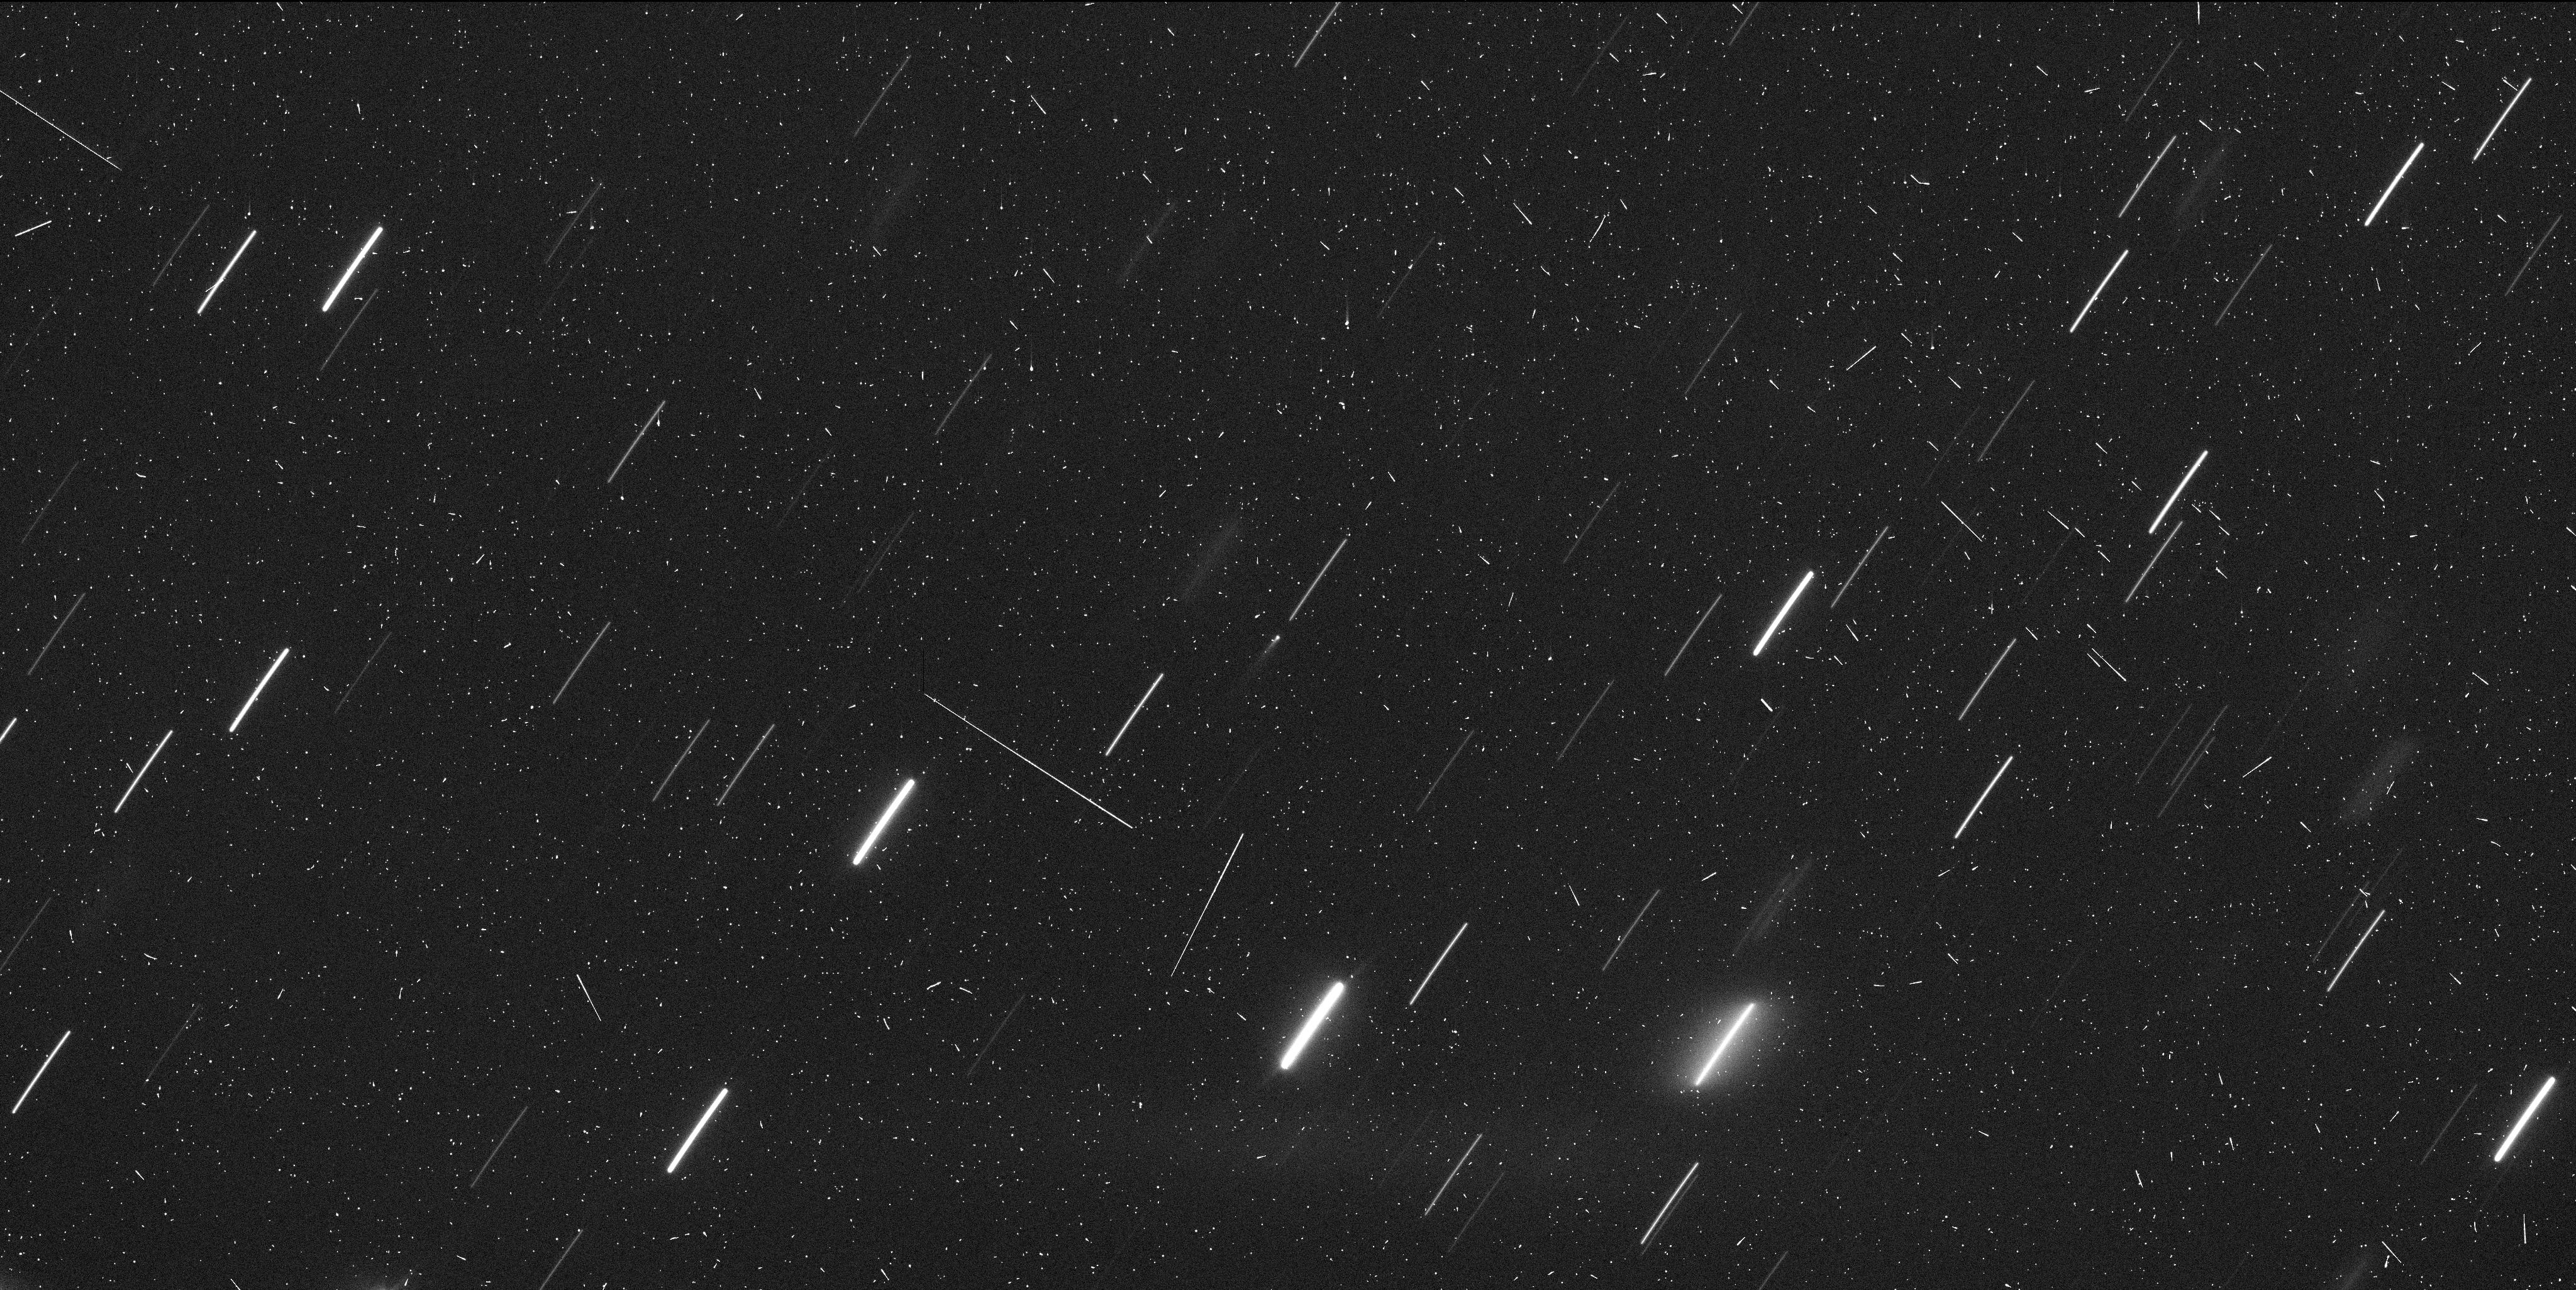
Target: 324P-LA-SAGRA
Instrument: WFC3/UVIS
Filter: F350LP
Exposure: 7 min
Observation ID: id2l01bhq

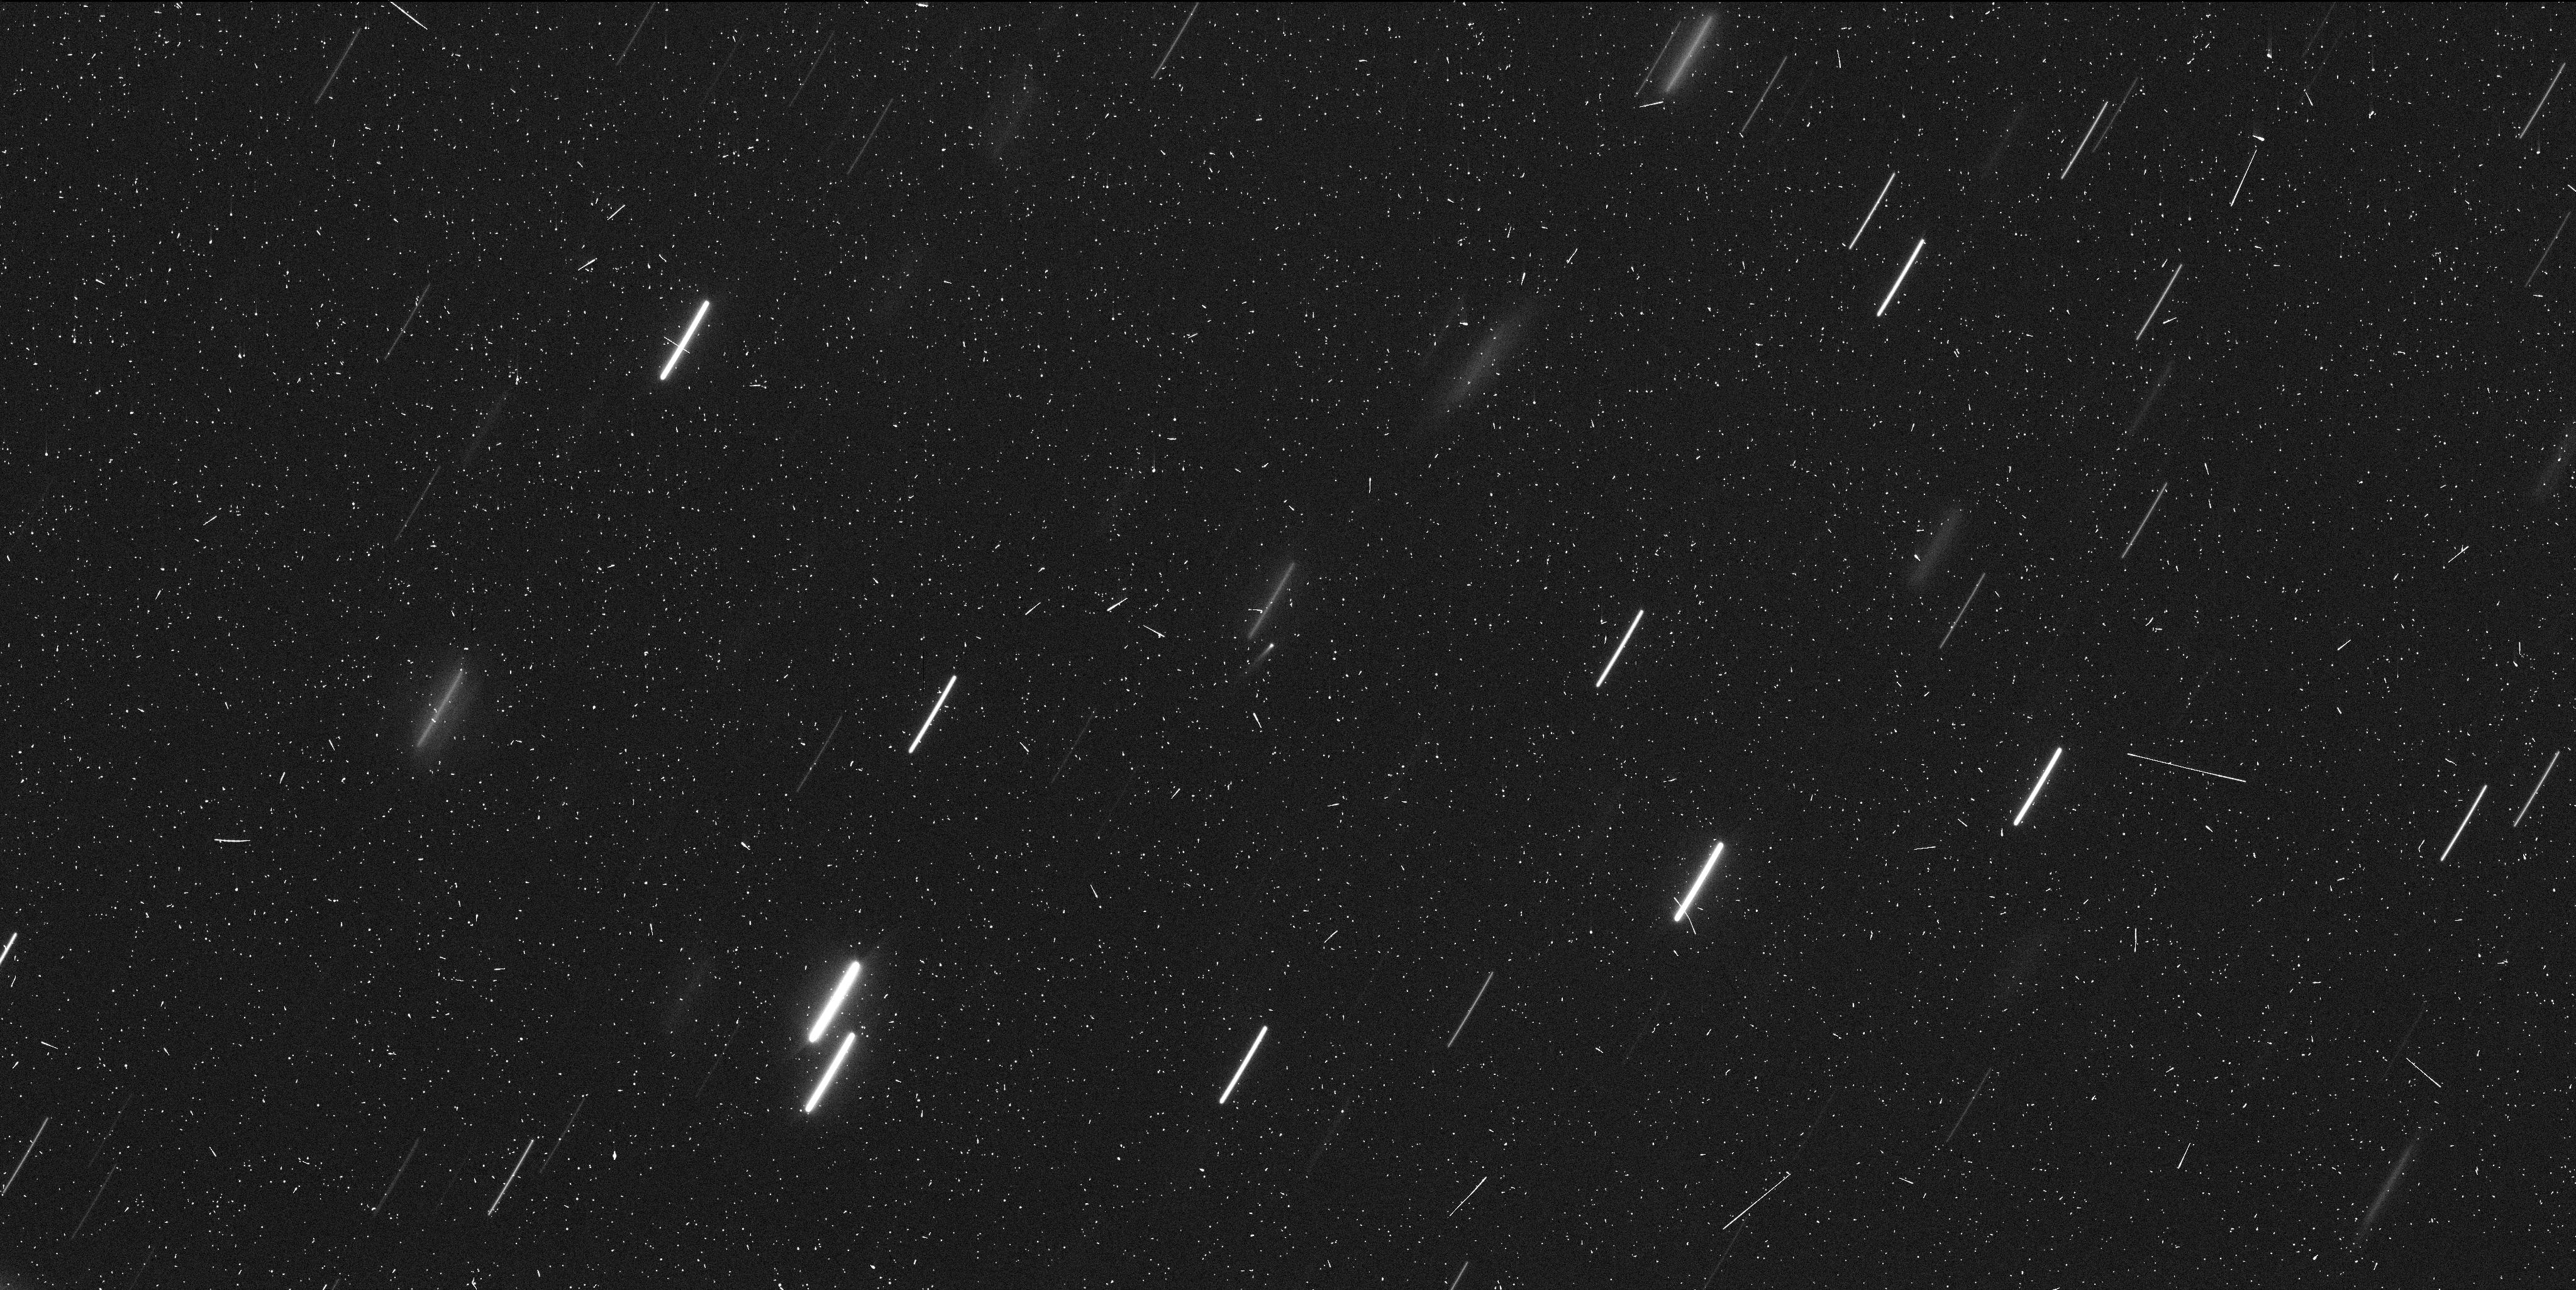
Target: 324P-LA-SAGRA
Instrument: WFC3/UVIS
Filter: F350LP
Exposure: 7 min
Observation ID: id2l03u3q

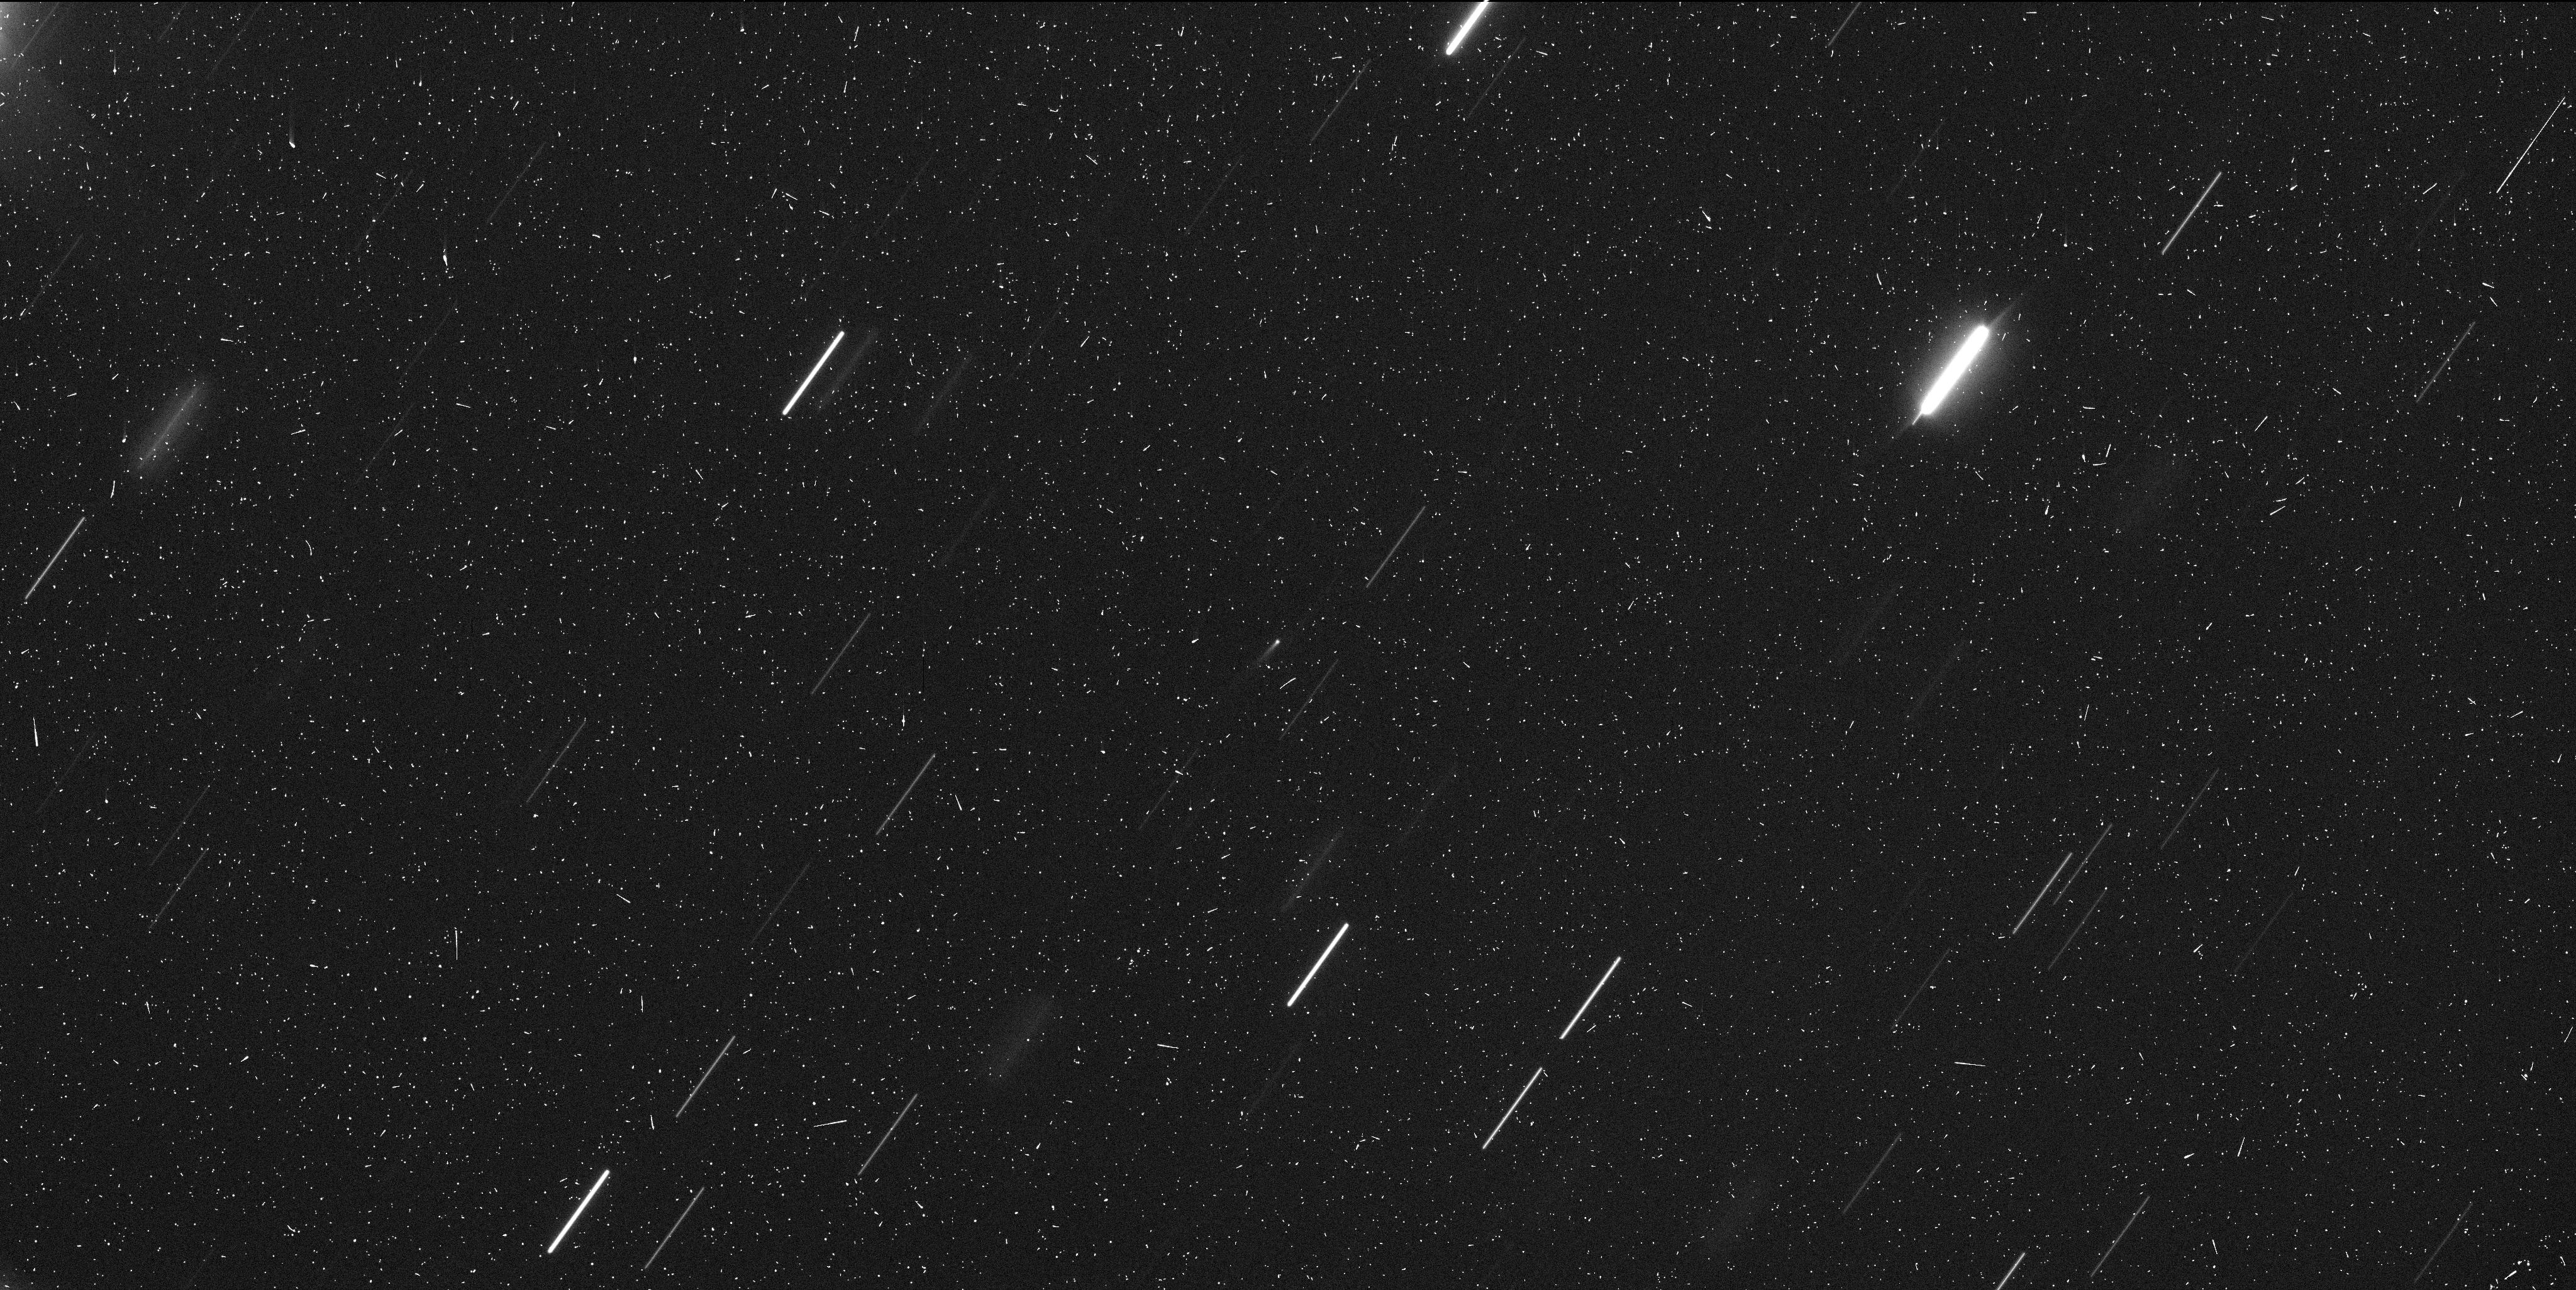
Target: 324P-LA-SAGRA
Instrument: WFC3/UVIS
Filter: F350LP
Exposure: 7 min
Observation ID: id2l02svq

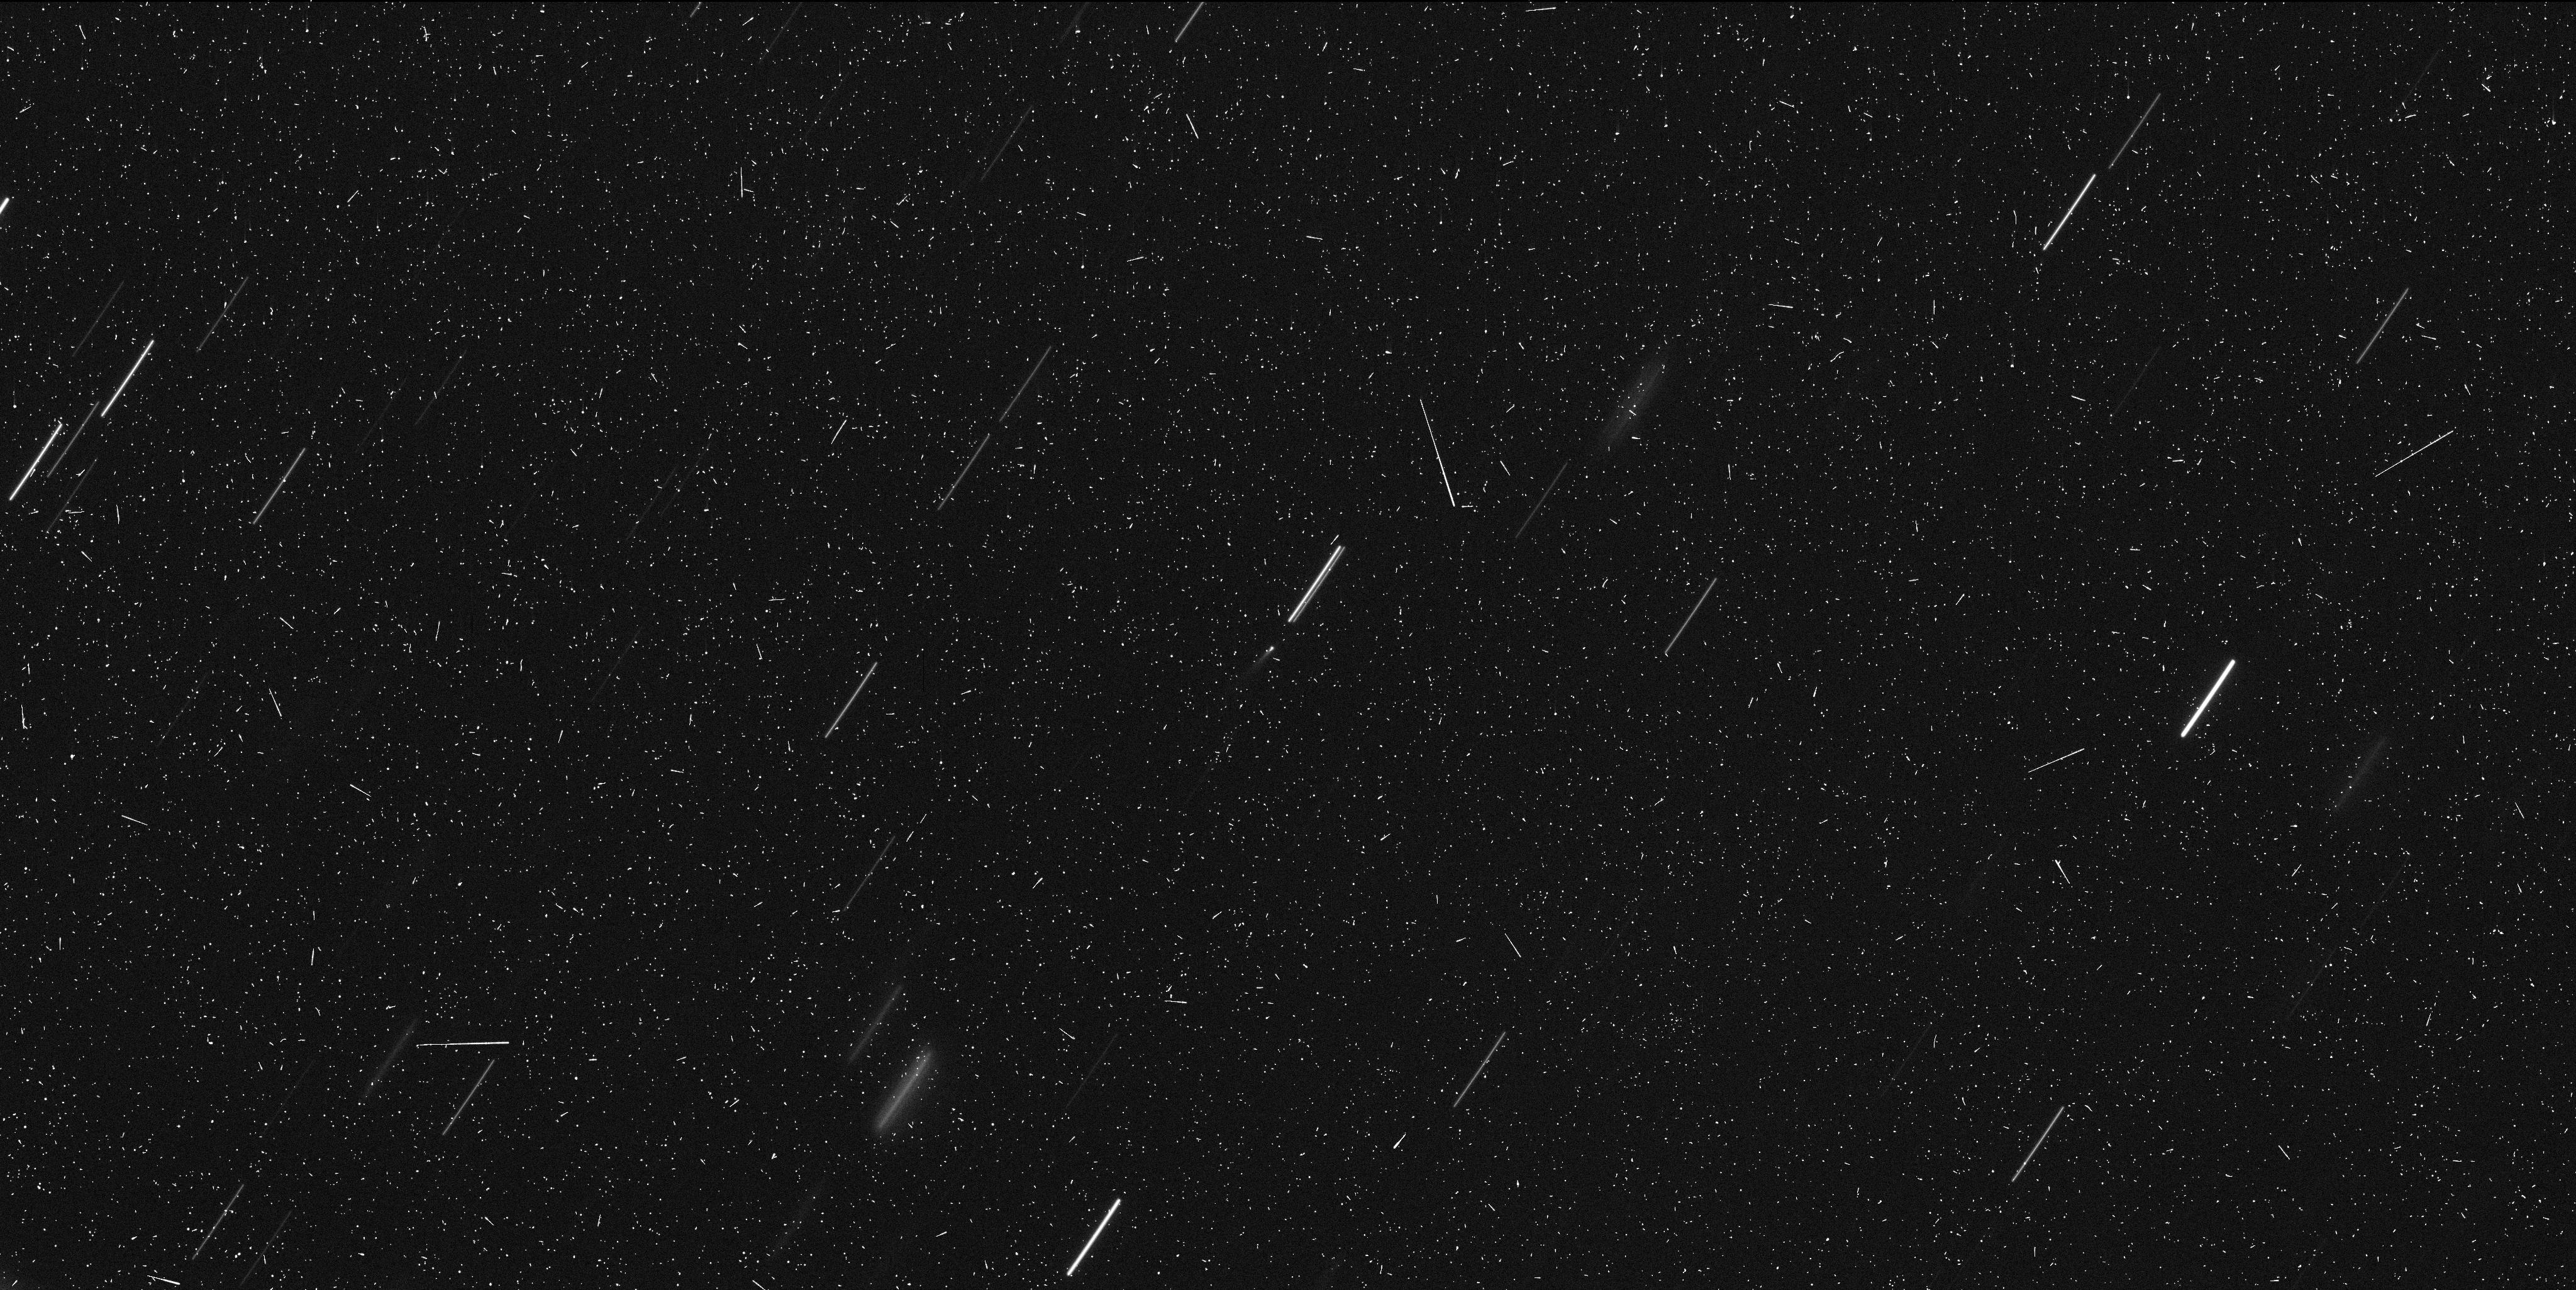
Target: 324P-LA-SAGRA
Instrument: WFC3/UVIS
Filter: F350LP
Exposure: 7 min
Observation ID: id2l04ubq

Hubble Investigation of Active Asteroid 324P/La Sagra (PI: Jewitt, David)

Active asteroid 324P/La Sagra has recently reactivated. We propose WFC3 observations to characterize the activity, to measure the size distribution of the ejected dust, its velocity and the time profile of the mass production rate. These Mid-Cycle observations will be combined with observations from our Cycle 23 (2-orbit) ToO program GO 14263 in order to produce the best possible dataset for this body. Reactivation of an active asteroid near perihelion suggests that sublimating ice is the activity driver. 324P/La Sagra orbits near 3 AU, widely posited as a likely source region for the Earth's oceans and other volatiles. Characterizing ice in the asteroid belt is scientifically interesting in the broad context of the origin of planetary volatiles.